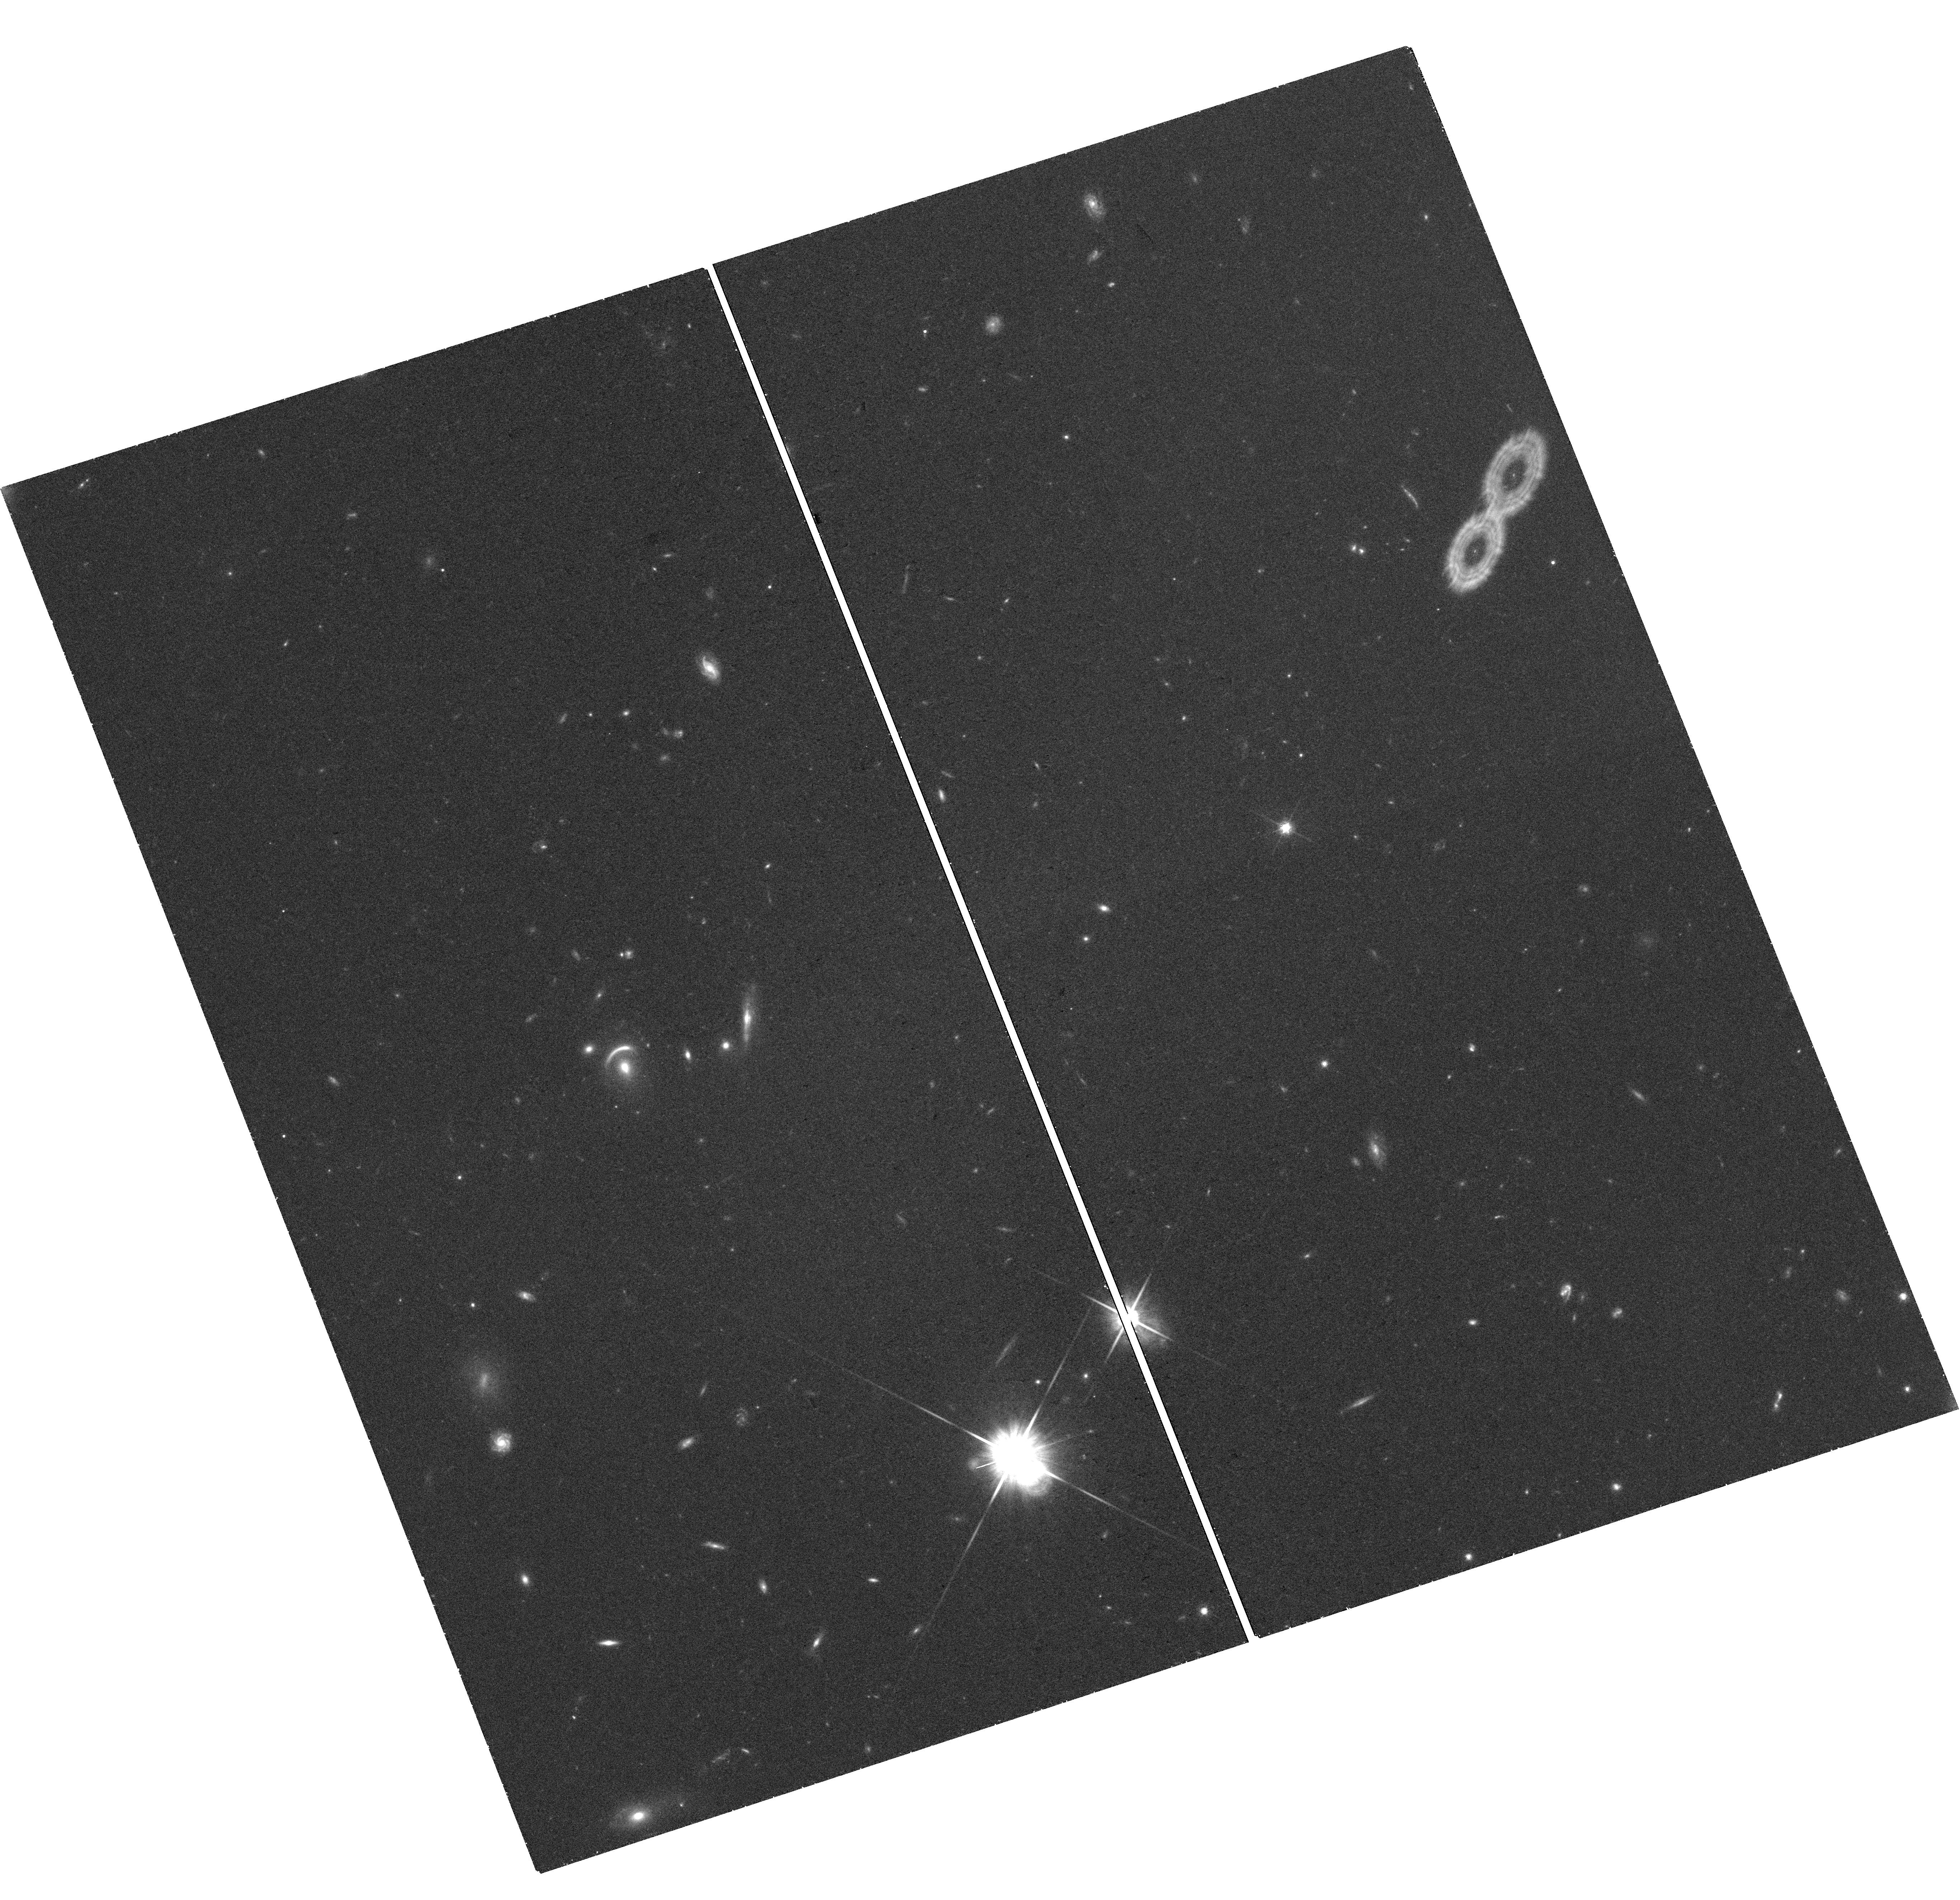
Target: AGEL0014. Instrument: WFC3/UVIS. Filter: F814W. Exposure: 54 min. Observation ID: hst_17437_01_wfc3_uvis_f814w_if8d01

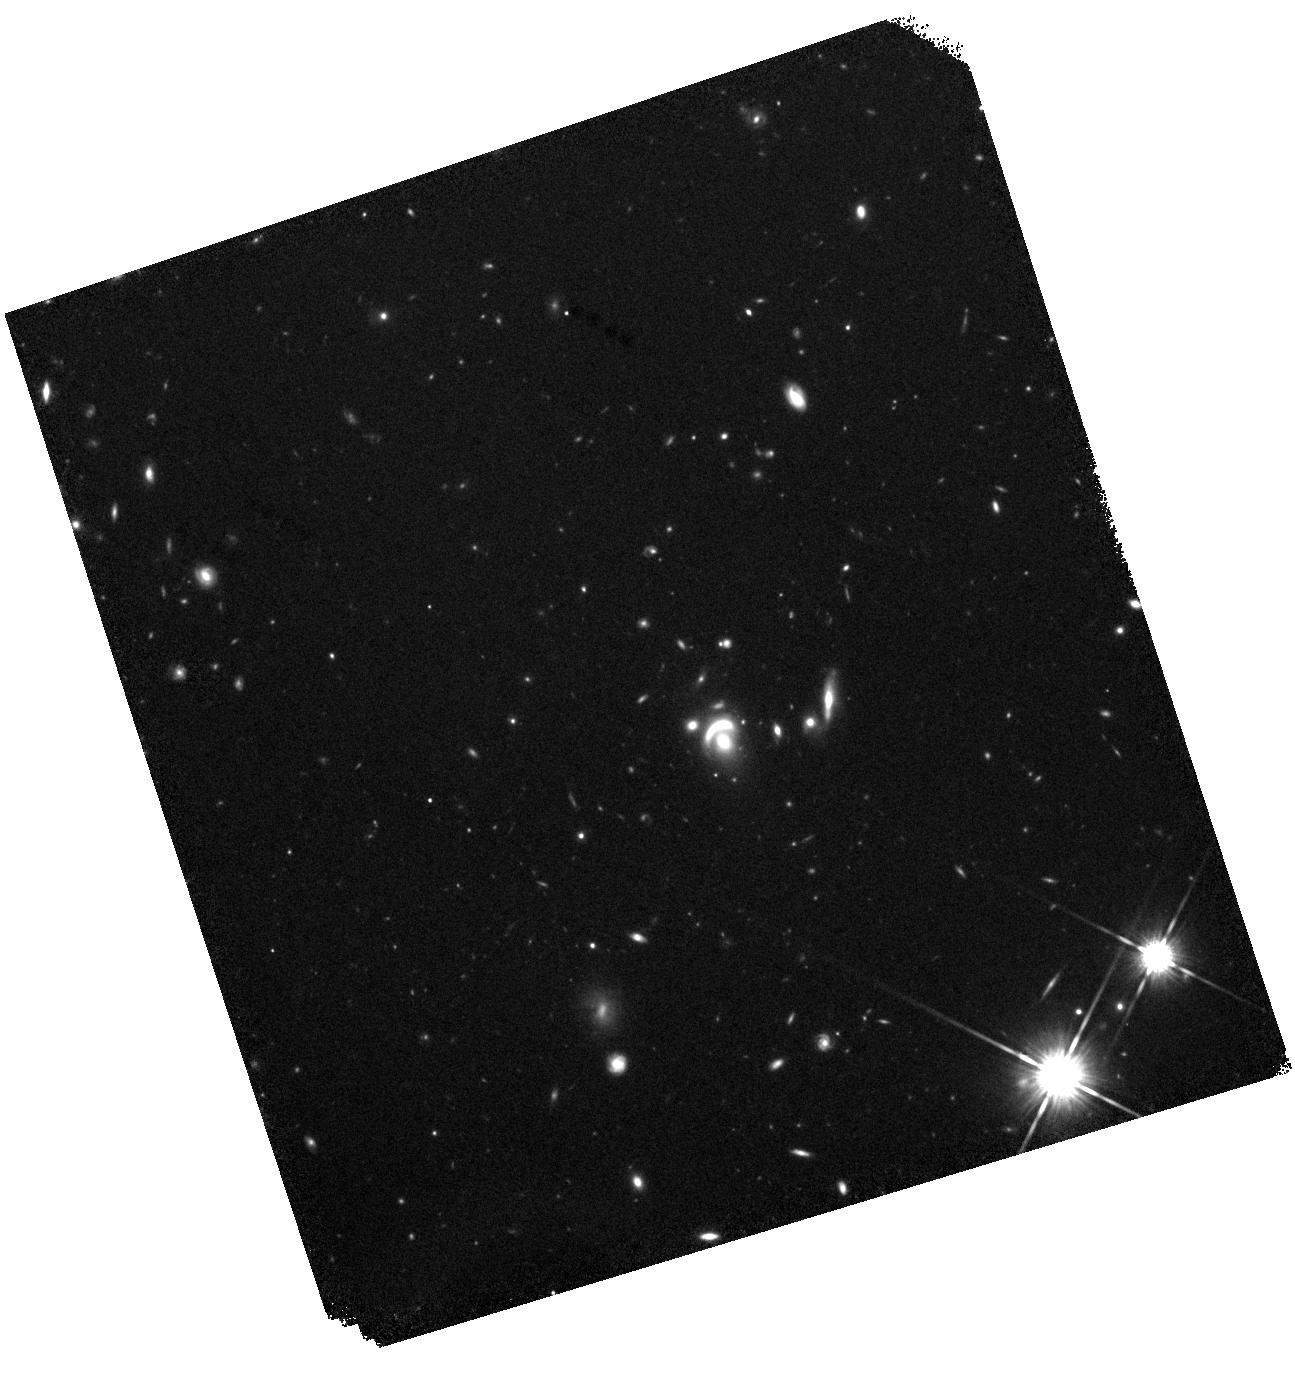
Target: AGEL0014. Instrument: WFC3/IR. Filter: F140W. Exposure: 27 min. Observation ID: hst_17437_01_wfc3_ir_f140w_if8d01

When does the initial mass function become heavy? A unique view of two massive galaxies at z=1 (PI: Barone, Tania)

The stellar initial mass function (IMF) is a critical assumption underlying nearly every galaxy observable, yet it remains poorly constrained at high (z>0) redshift. The low-mass end in particular (M<0.4 Msun) significantly affects the mass-to-light ratio, and therefore measurements of key galaxy properties including the stellar mass and dark matter content are highly sensitive to its assumed shape. Thanks to upcoming cycle 2 JWST/NIRSpec IFU observations of 2 massive lensed quiescent galaxies at z~1, a precise measurement of the IMF at z~1 using spectral lines sensitive to low-mass stars will be possible for the first time. However, this forthcoming JWST IFU data has far more potential than solely measuring the IMF spectroscopically. This proposal will significantly expand the science available from this dataset by using only 2 orbits of HST/WFC3 to build a precise lens model of the one target without pre-existing WCF3 images and reconstruct the source galaxy's morphology. The high spatial resolution imaging from HST will open the door for spatially resolved studies of the target, allowing us to use the JWST data to its full capacity. With the combined HST imaging and JWST spectra we can then make an independent measurement of the IMF normalisation from dynamical modeling, a method which is in tension with results from stellar spectral features. Additionally, the dynamical models will provide a measure of the total mass density slope at an epoch where simulations and observations differ significantly in their predictions. This analysis will be the first of its kind and will provide a key test for galaxy formation and evolution theories.